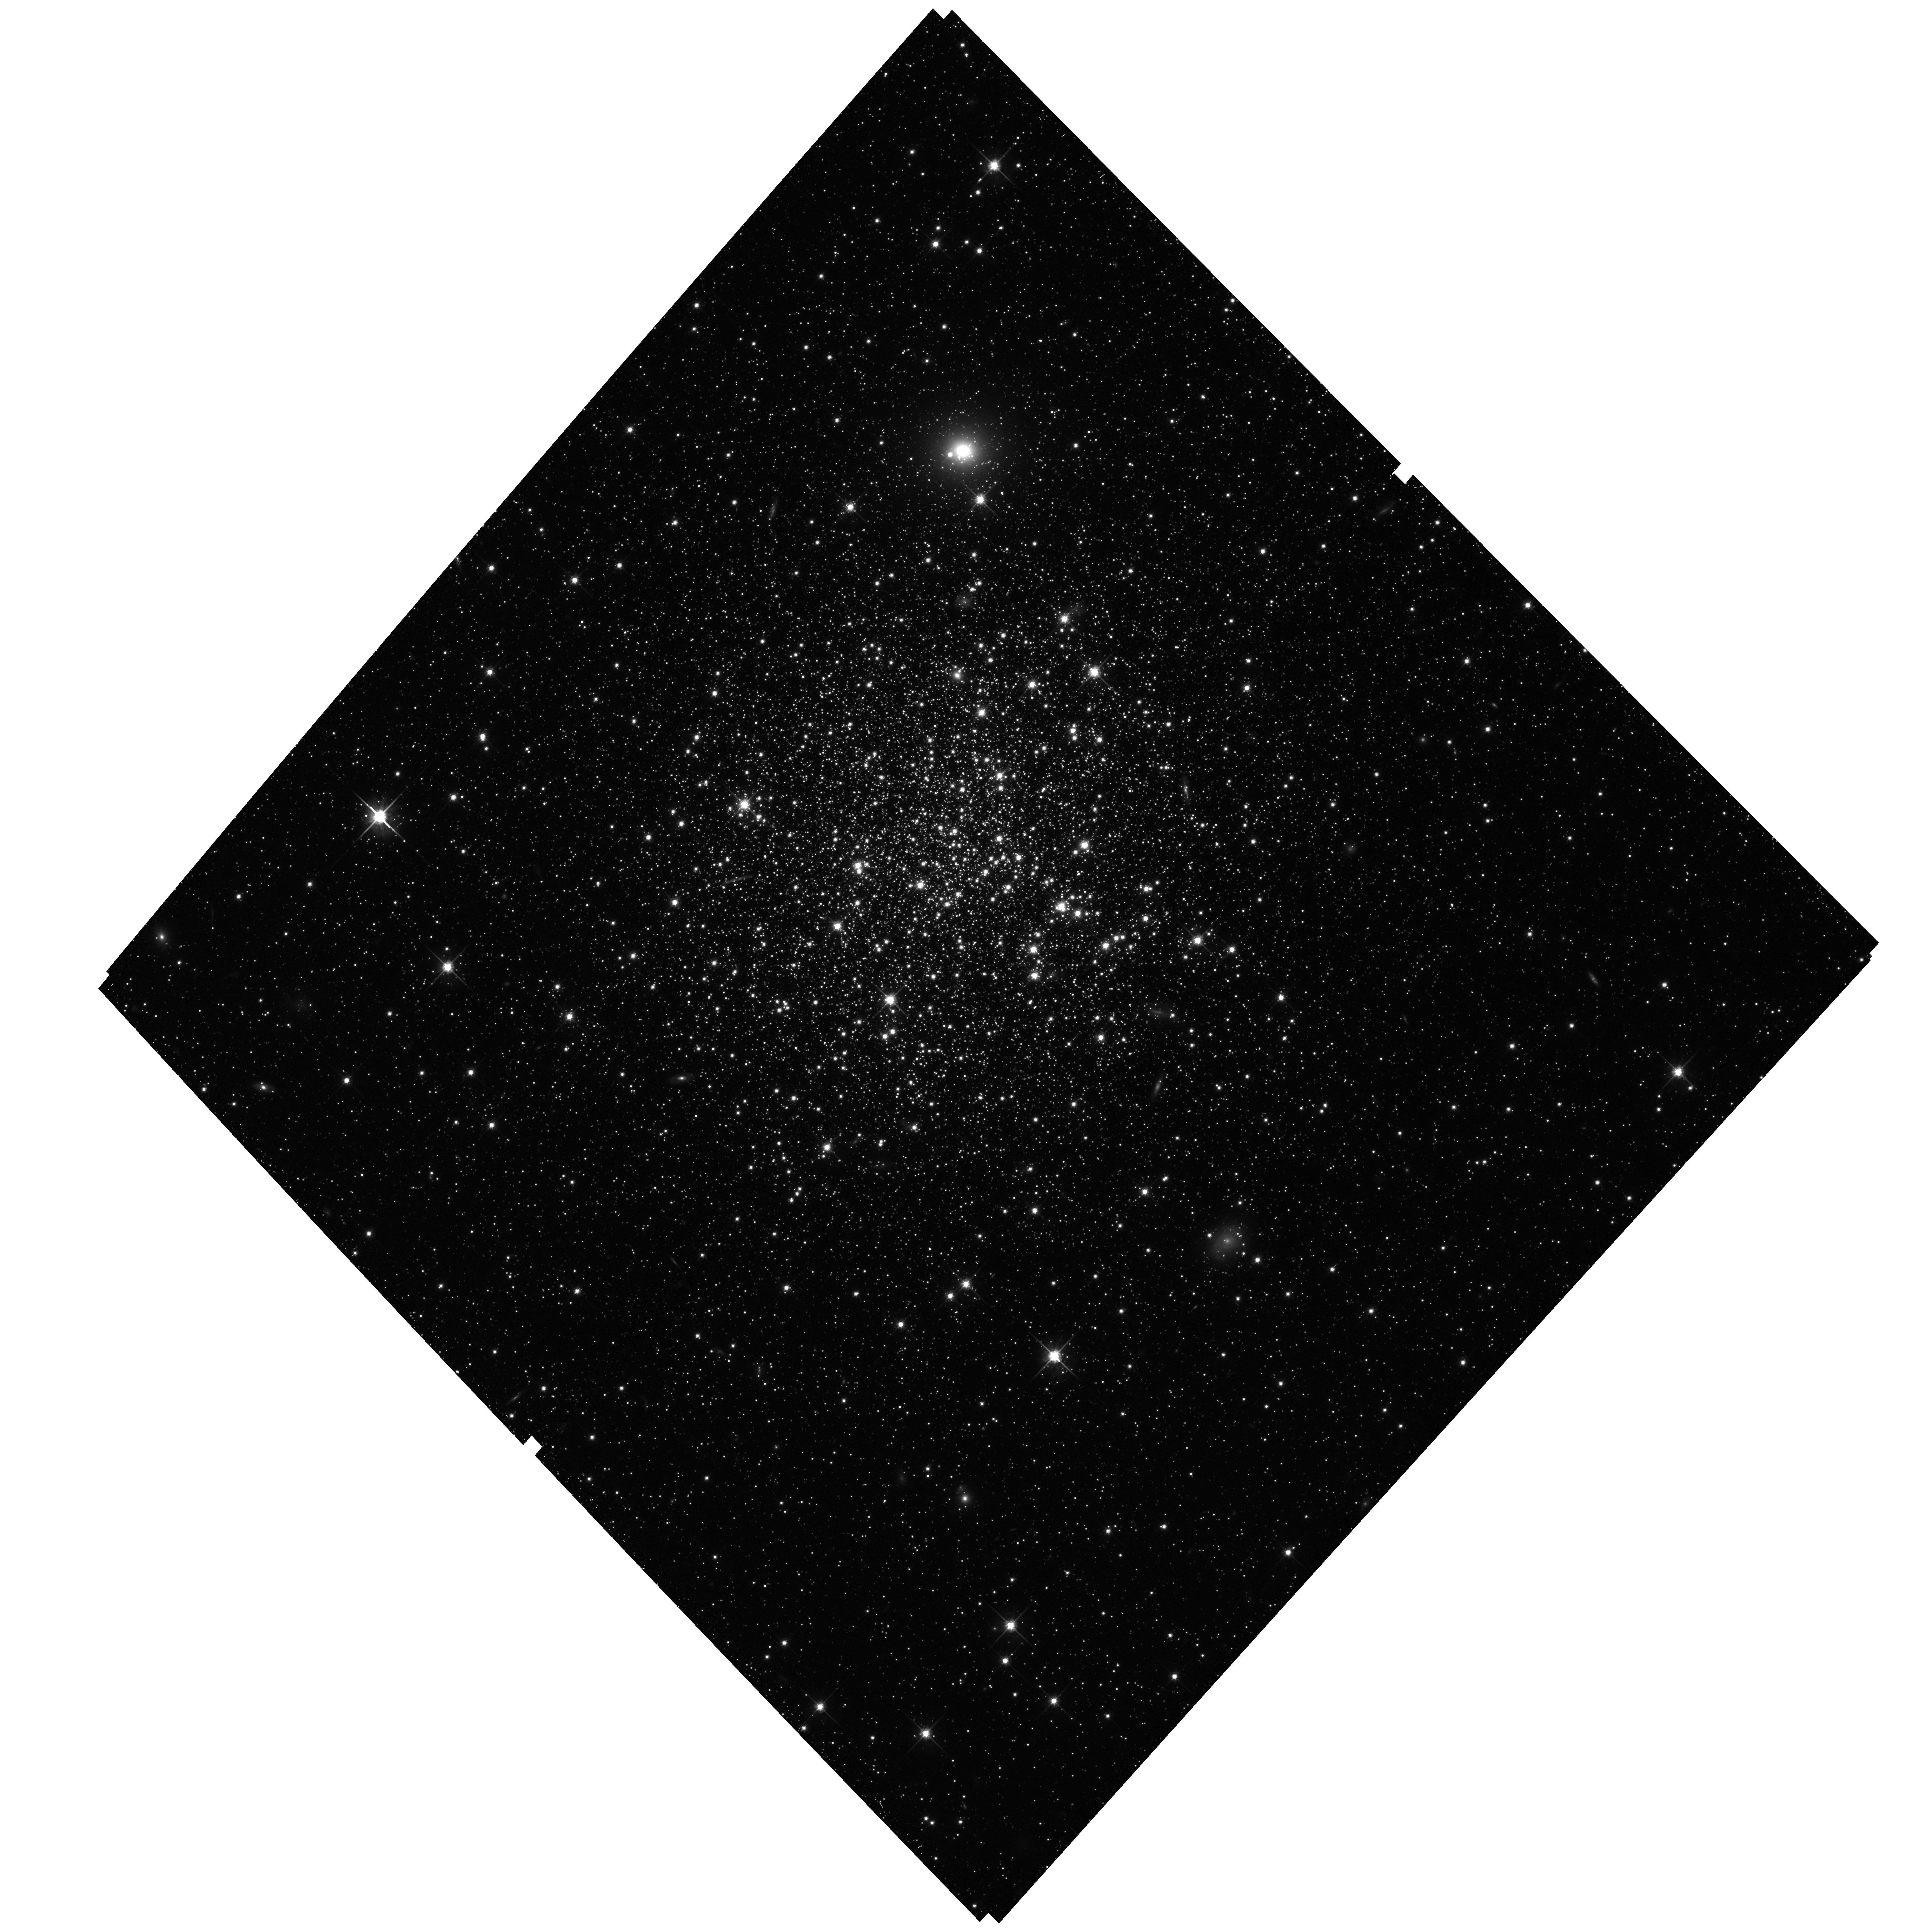
Target: NGC339. Instrument: ACS/WFC. Filter: F814W. Exposure: 32 min. Observation ID: hst_10396_04_acs_wfc_f814w_j96104

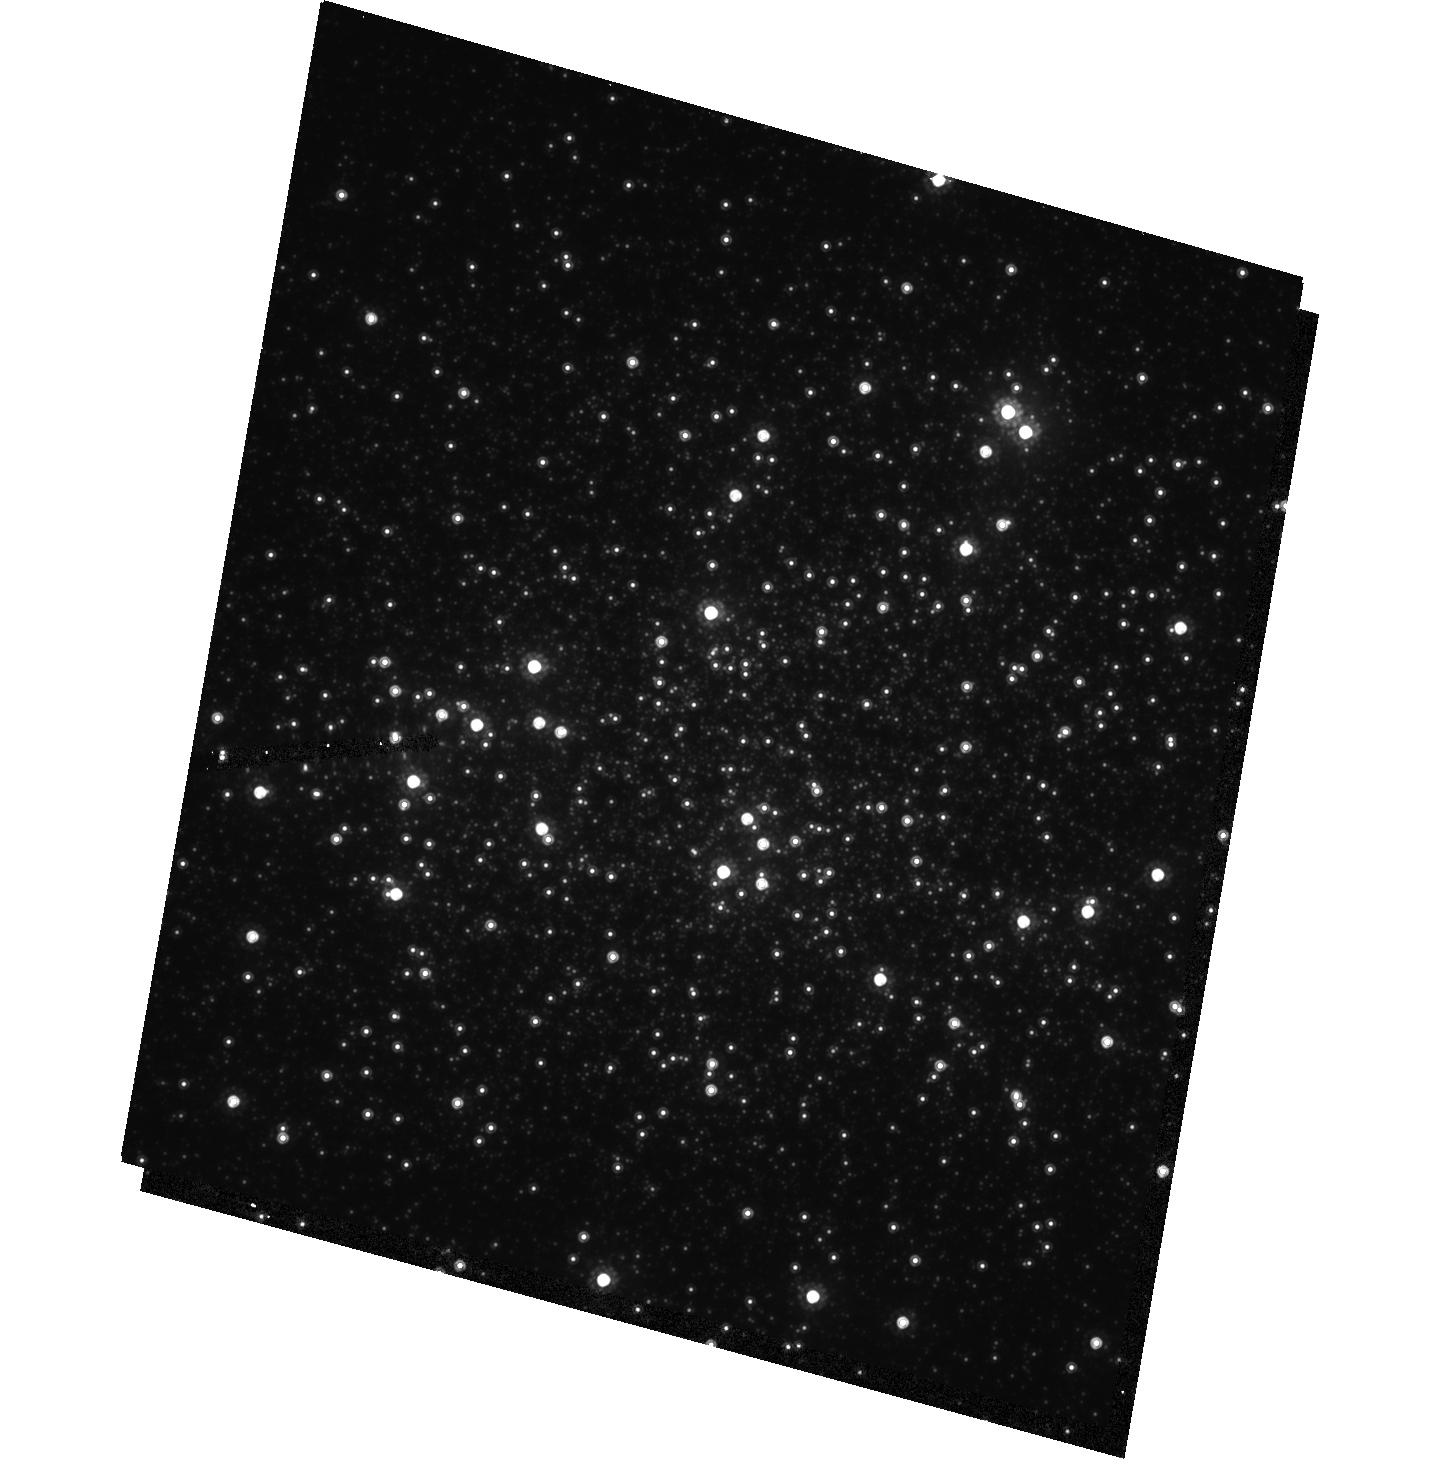
Target: NGC121. Instrument: ACS/HRC. Filter: F814W. Exposure: 18 min. Observation ID: hst_10396_a4_acs_hrc_f814w_j961a4

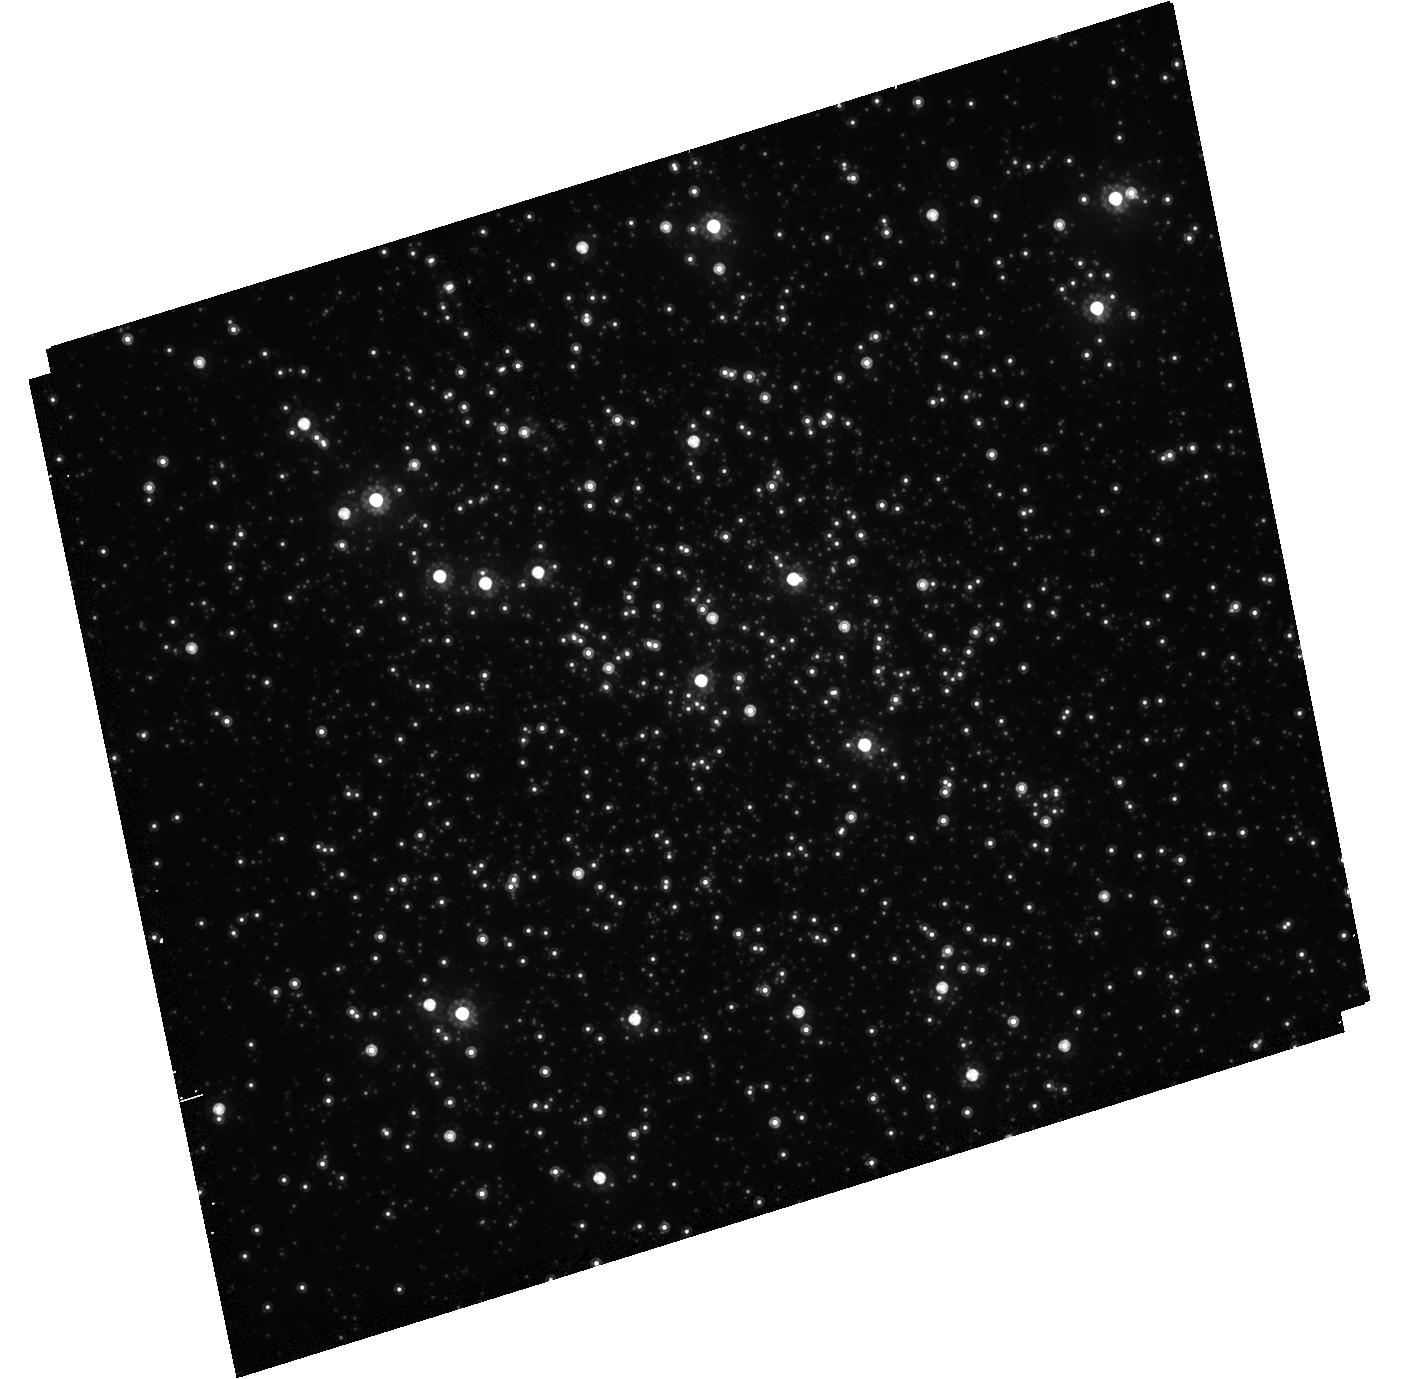
Target: NGC419-CENTERED. Instrument: ACS/HRC. Filter: F814W. Exposure: 18 min. Observation ID: hst_10396_a2_acs_hrc_f814w_j961a2

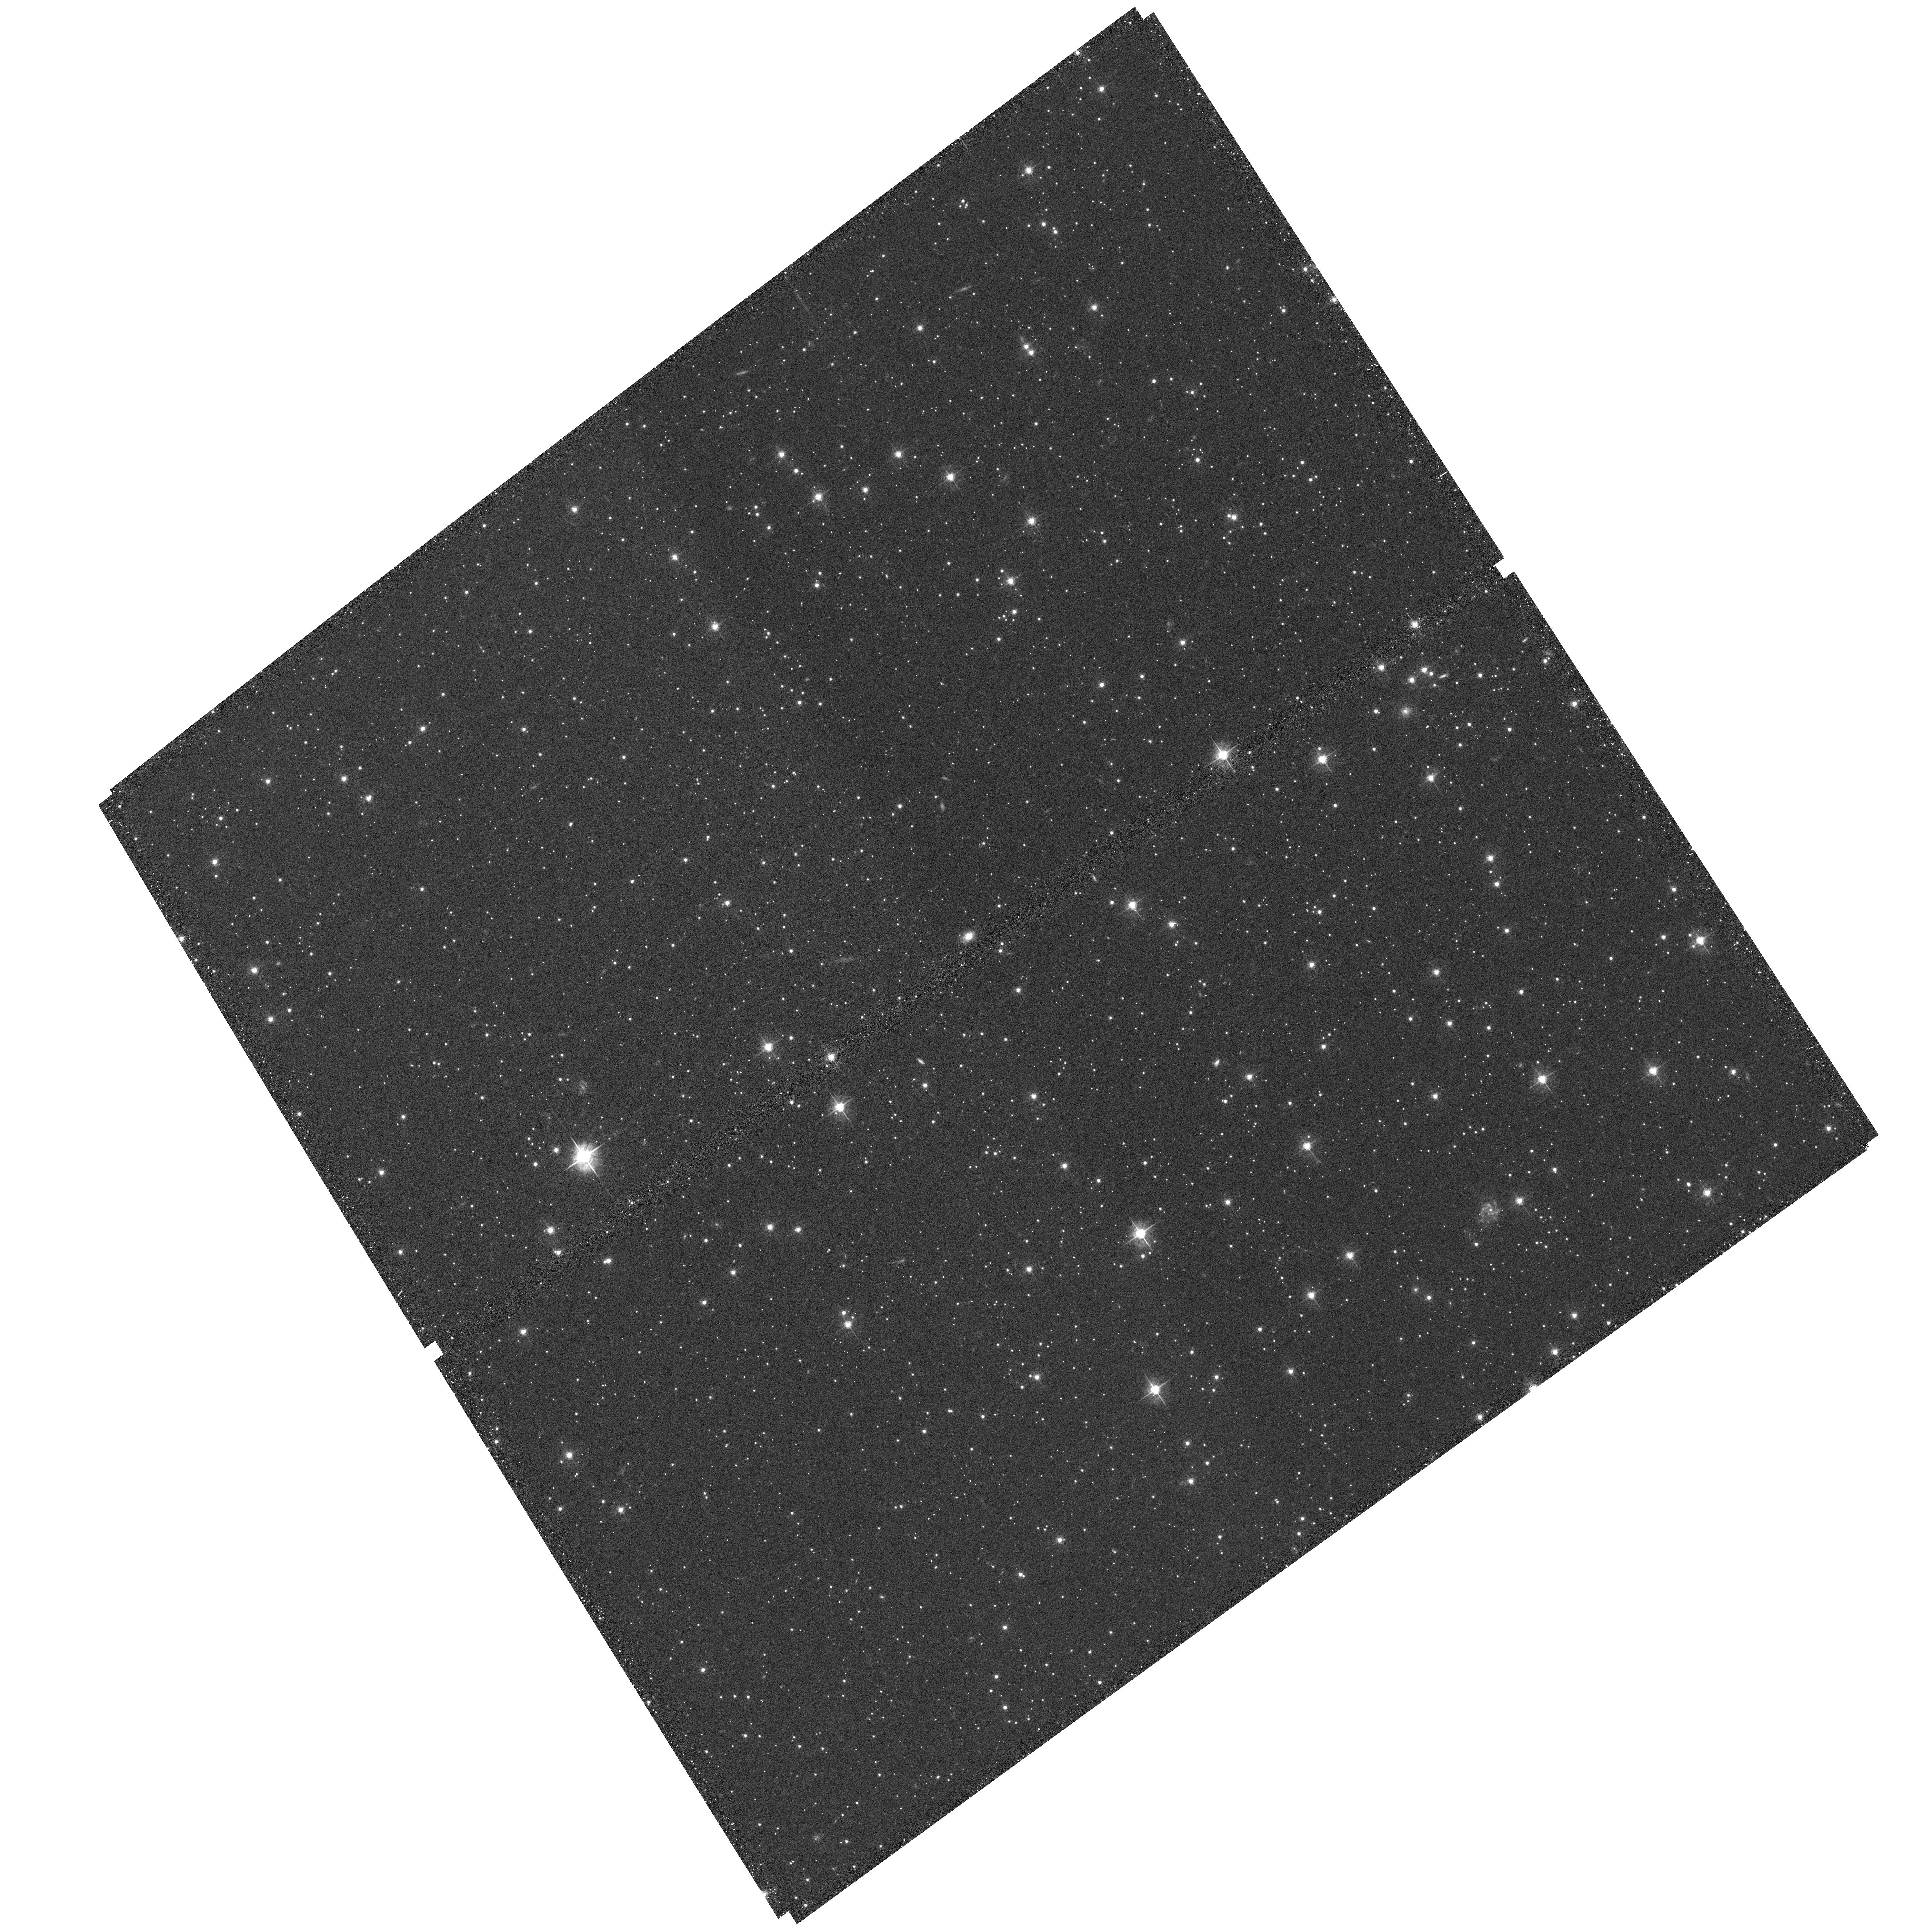
Target: SFH-9. Instrument: ACS/WFC. Filter: F555W. Exposure: 34 min. Observation ID: hst_10396_15_acs_wfc_f555w_j96115

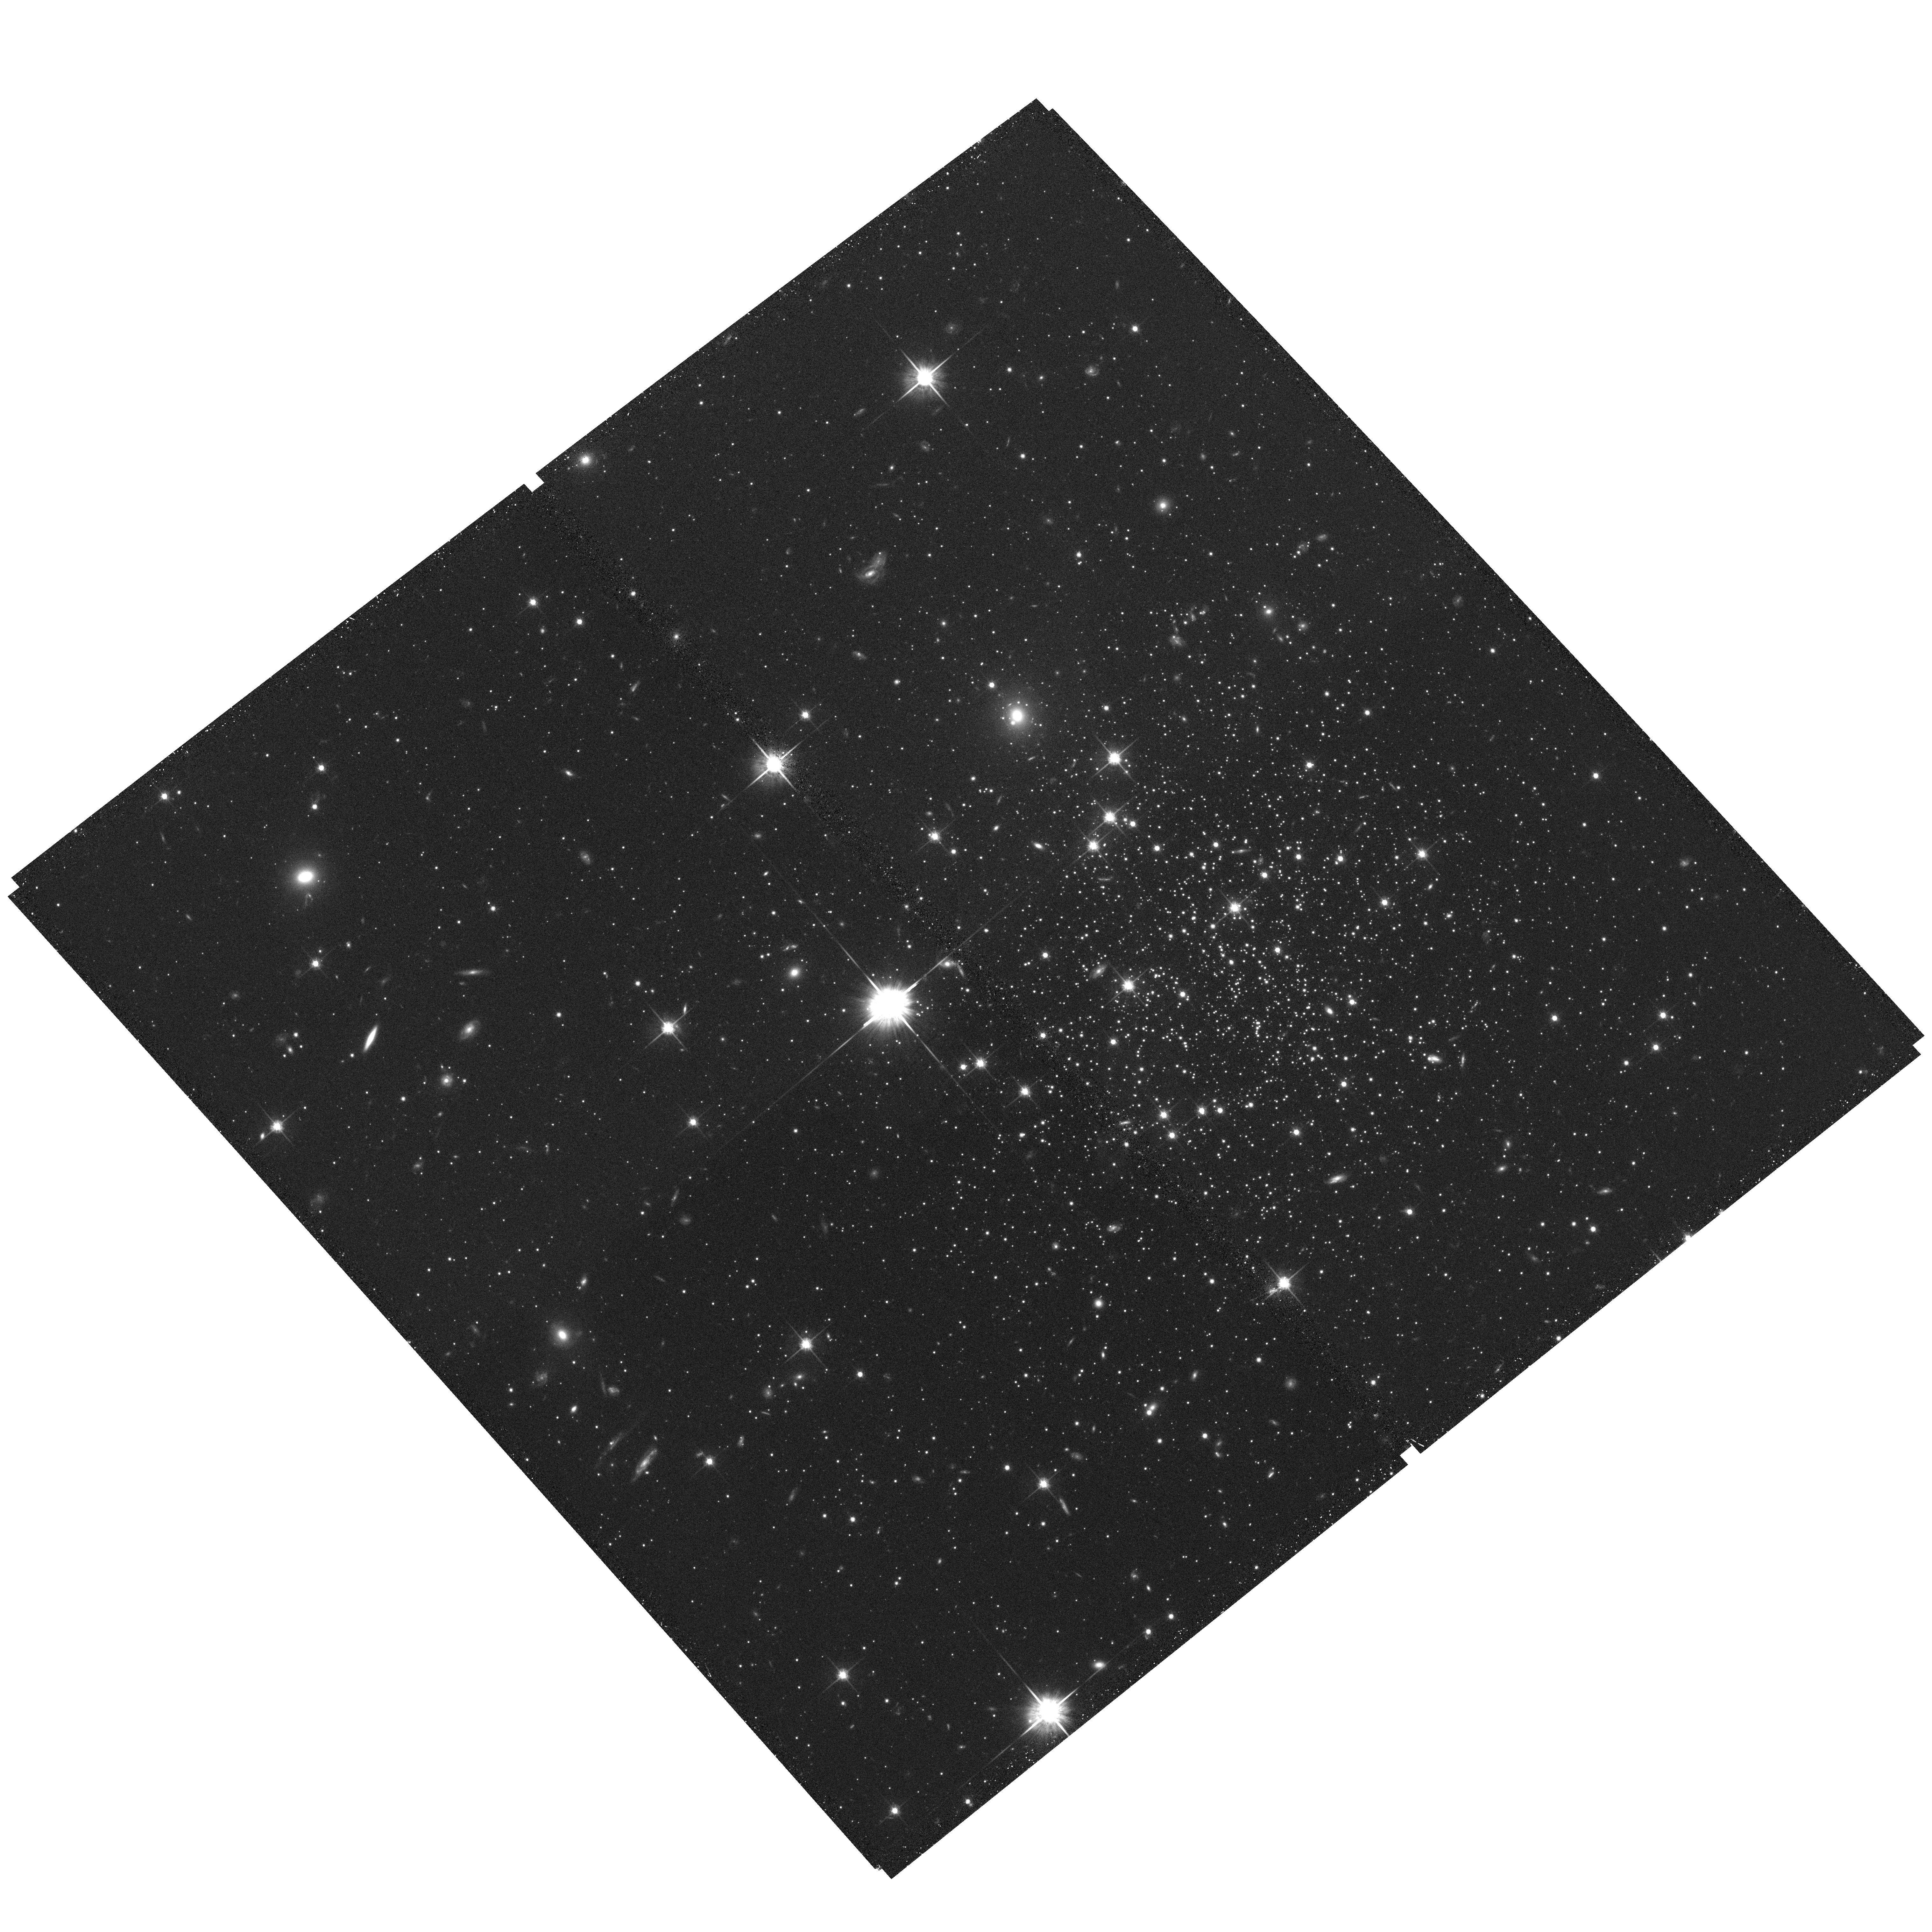
Target: LINDSAY-38. Instrument: ACS/WFC. Filter: F814W. Exposure: 31 min. Observation ID: hst_10396_02_acs_wfc_f814w_j96102

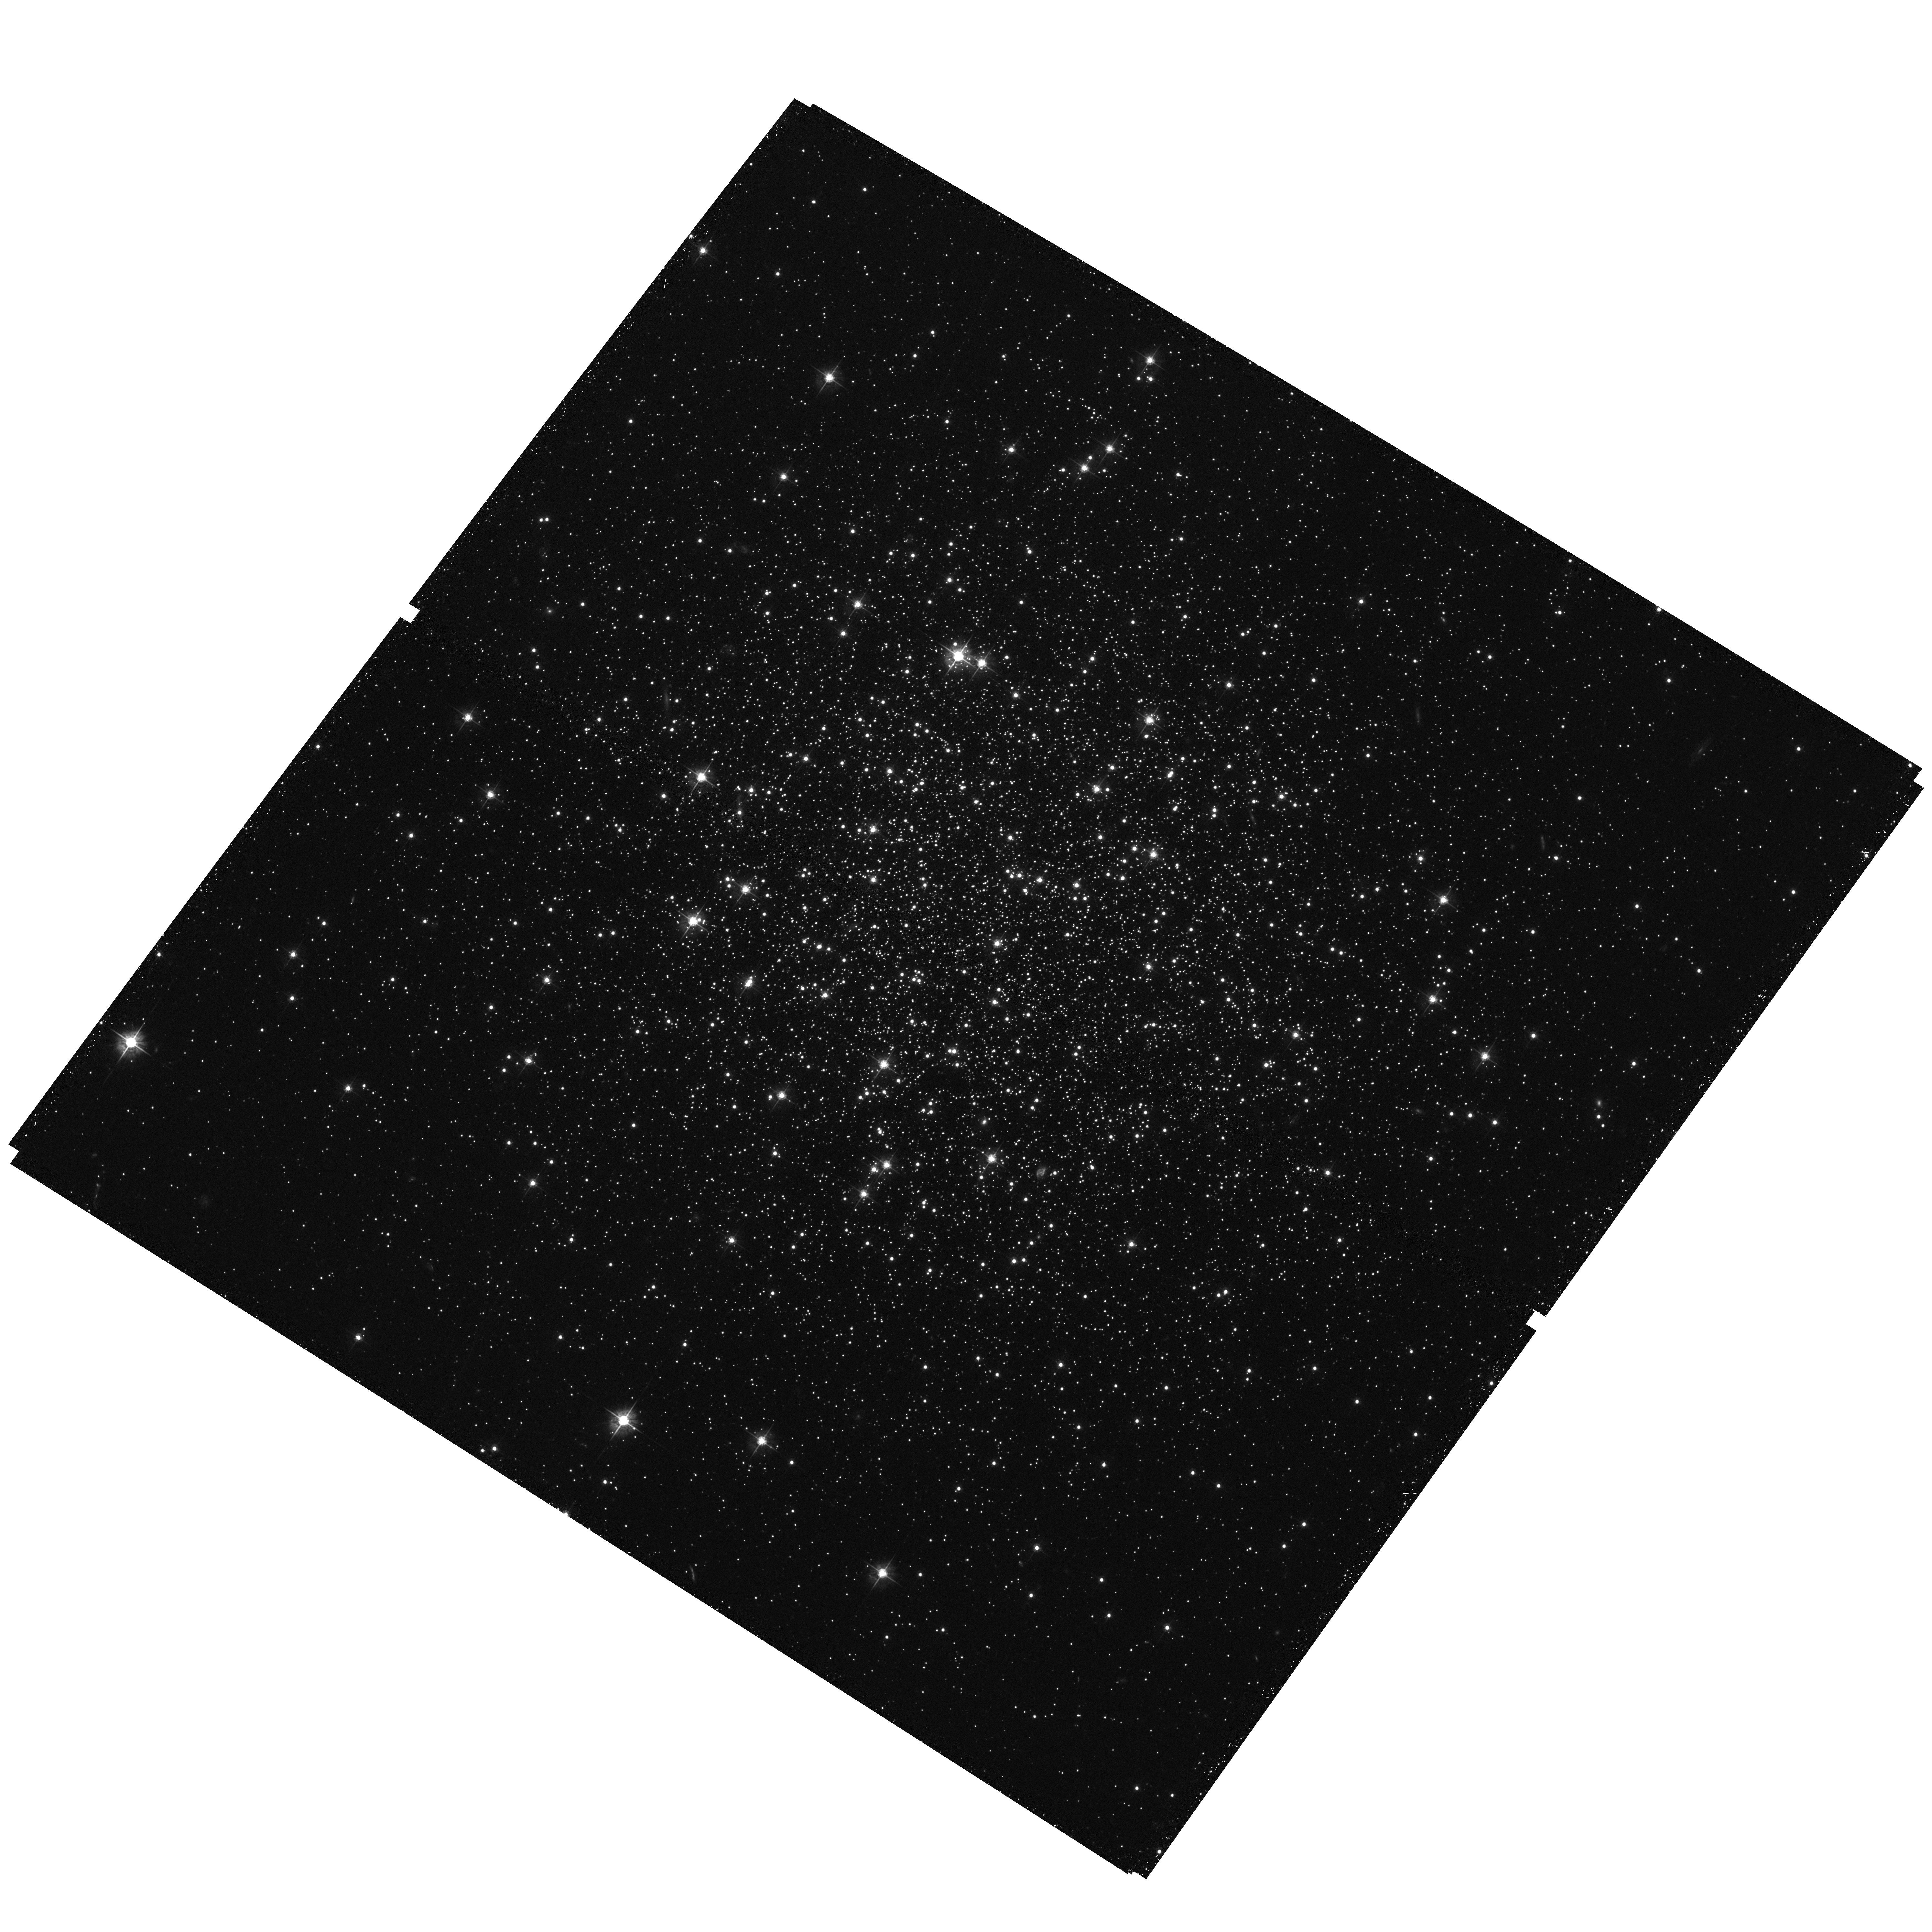
Target: LINDSAY-1. Instrument: ACS/WFC. Filter: F555W. Exposure: 34 min. Observation ID: hst_10396_05_acs_wfc_f555w_j96105

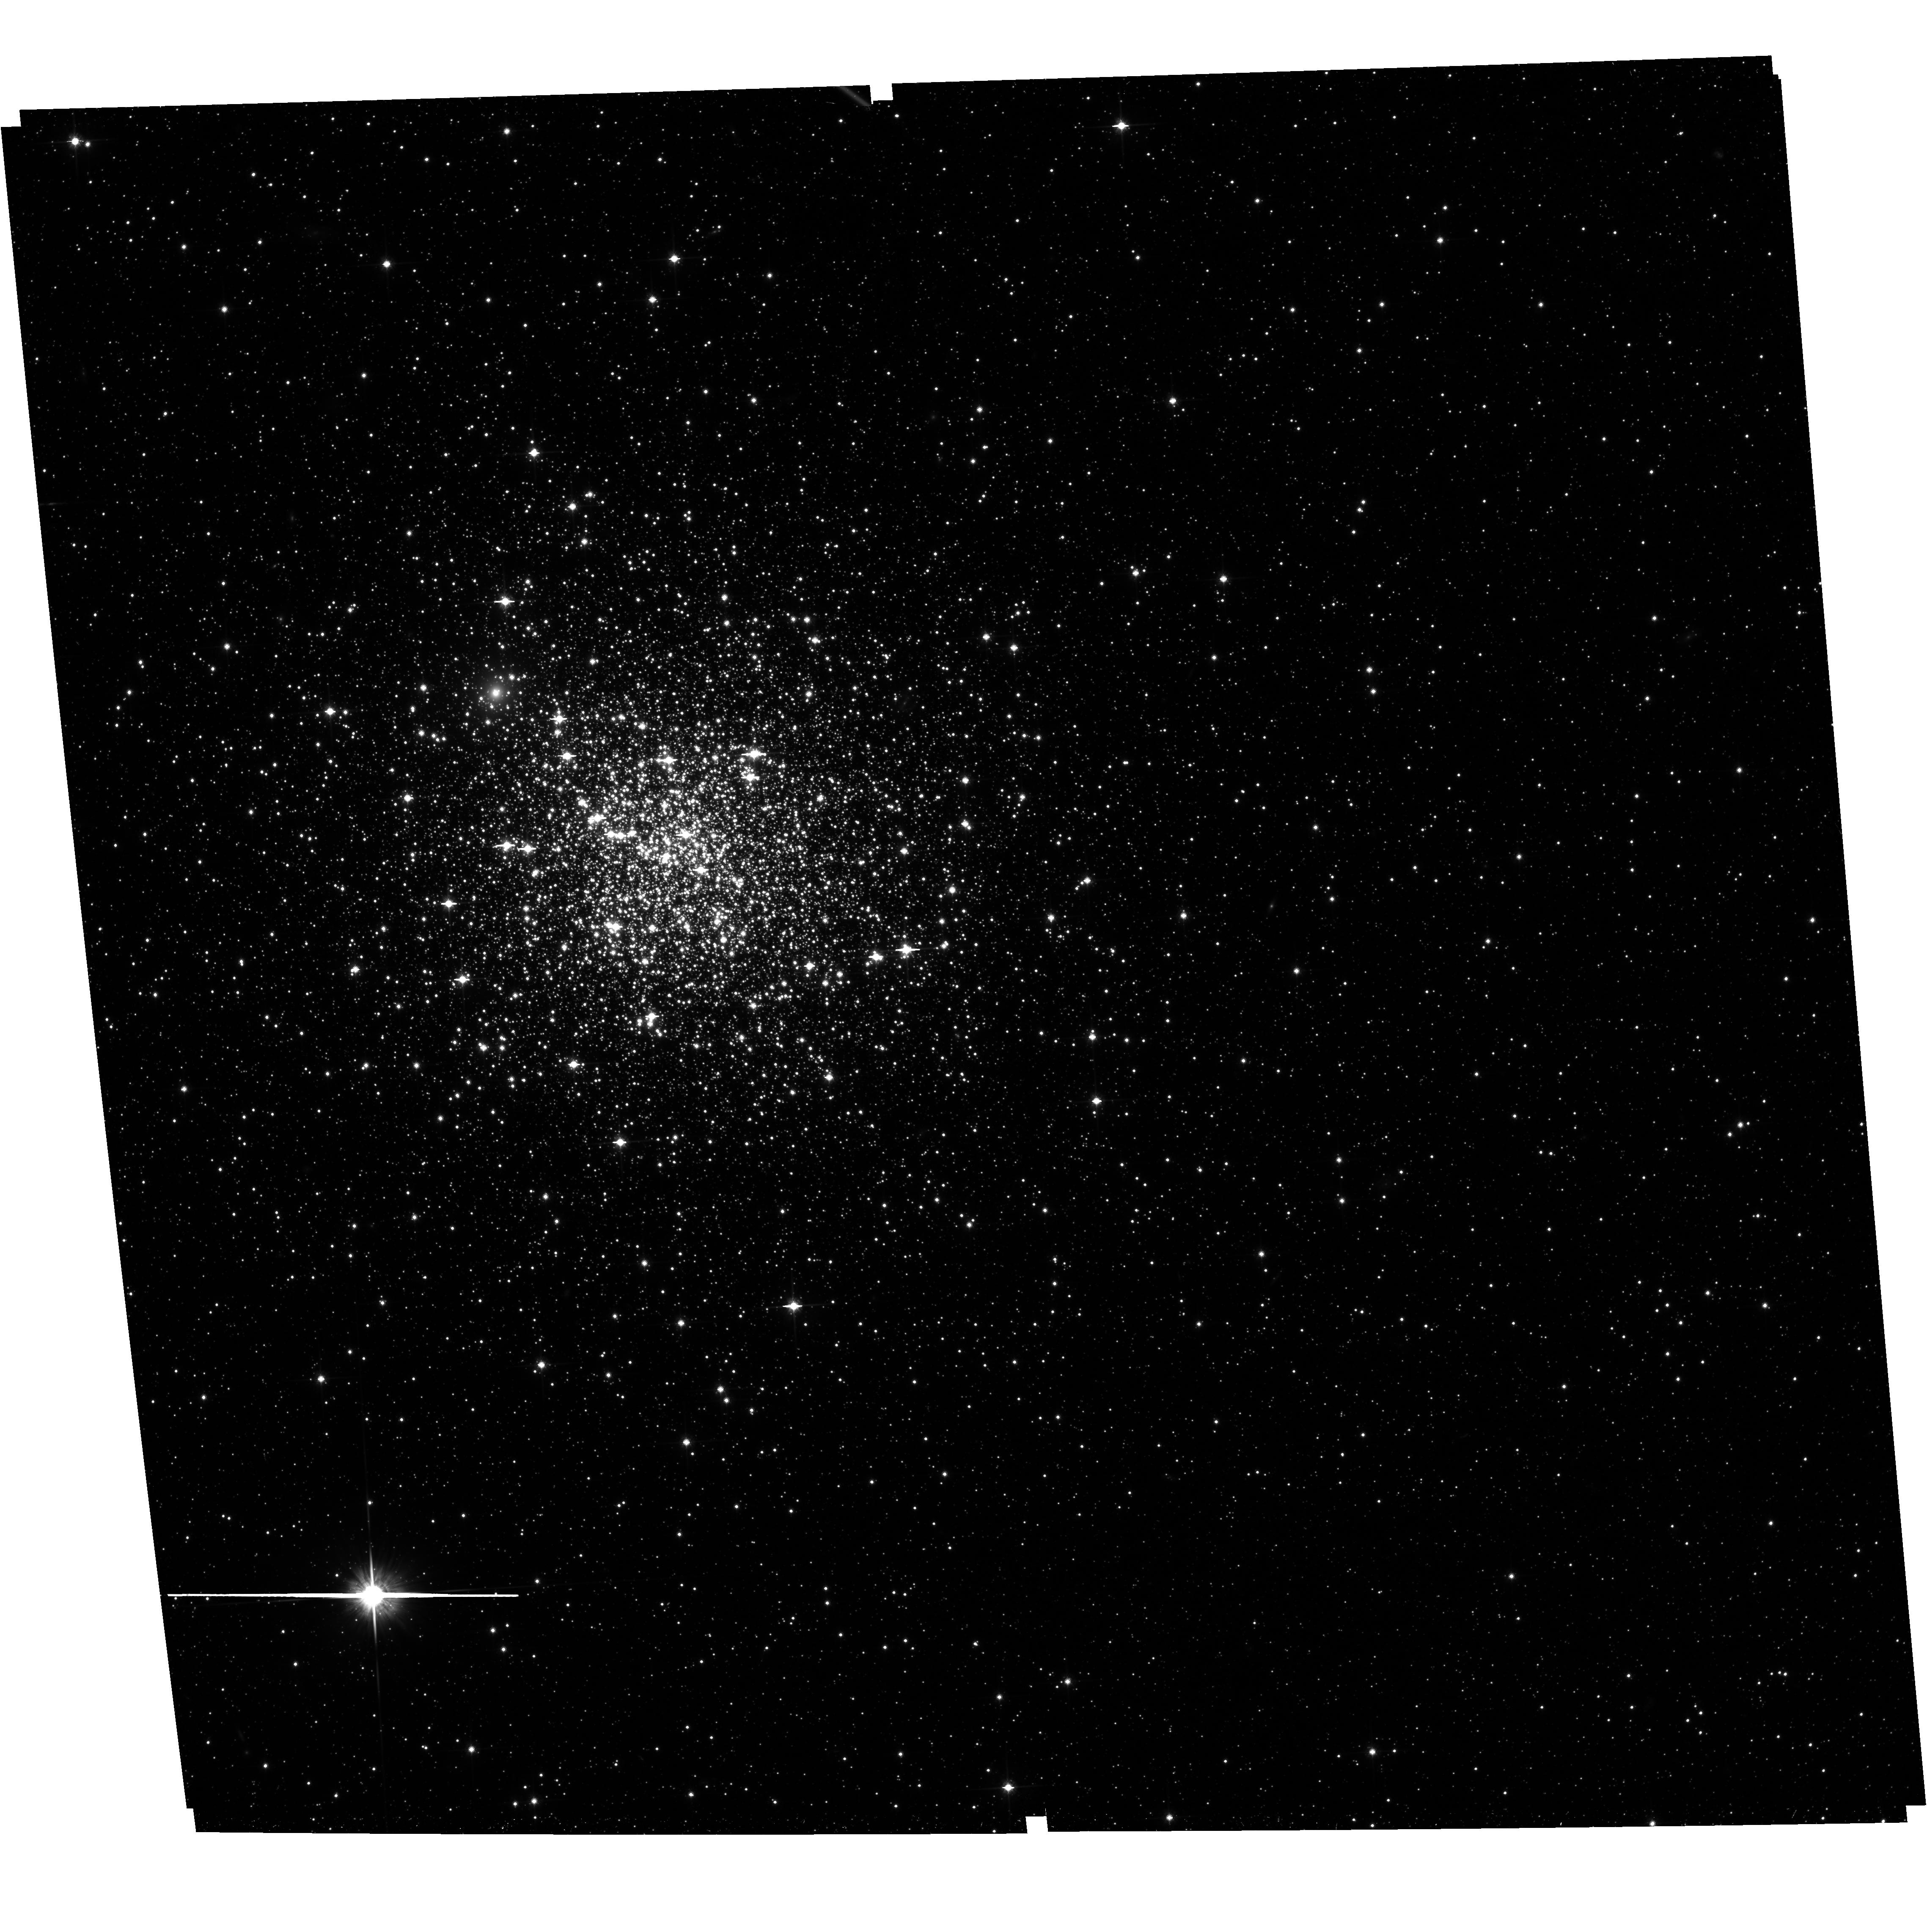
Target: NGC419. Instrument: ACS/WFC. Filter: F814W. Exposure: 32 min. Observation ID: hst_10396_03_acs_wfc_f814w_j96103

Star Clusters, Stellar Populations, and the Evolution of the Small Magellanic Cloud (PI: Gallagher, John S.)

As the closest star forming dwarf galaxy, the SMC is the preferred location for detailed studies of this extremely common class of objects. We therefore propose to use the capabilities of ACS, which provide an improvement by an order of magnitude over what is possible with ground-based optical imaging surveys that are limited by confusion anddepth, to measure key stellar population parameters in the SMC from VI color-magnitude diagrams. Our program focuses on regions where crowding makes HST essential and includes 7 star clusters and 7 field star locations. We will measure accurate ages of the clusters, test stellar evolution models, gain fiducial stellar sequences to use in fitting the field stars, check the form of the IMF, and substantially extend the study of RR Lyrae variables in the key NGC121 SMC globular cluster. The field pointings will allow us to reconstruct the star formation history, look for enhanced star formation that is expected when the SMC interacts with the LMC and/or Milky Way, and compare its main sequence luminosity (and mass) functions with those of the Milky Way, LMC, and UMi dwarf spheroidal. This proposal is part of a coordinated HST and ground-based study of the stellar history and star formation processes in the SMC.